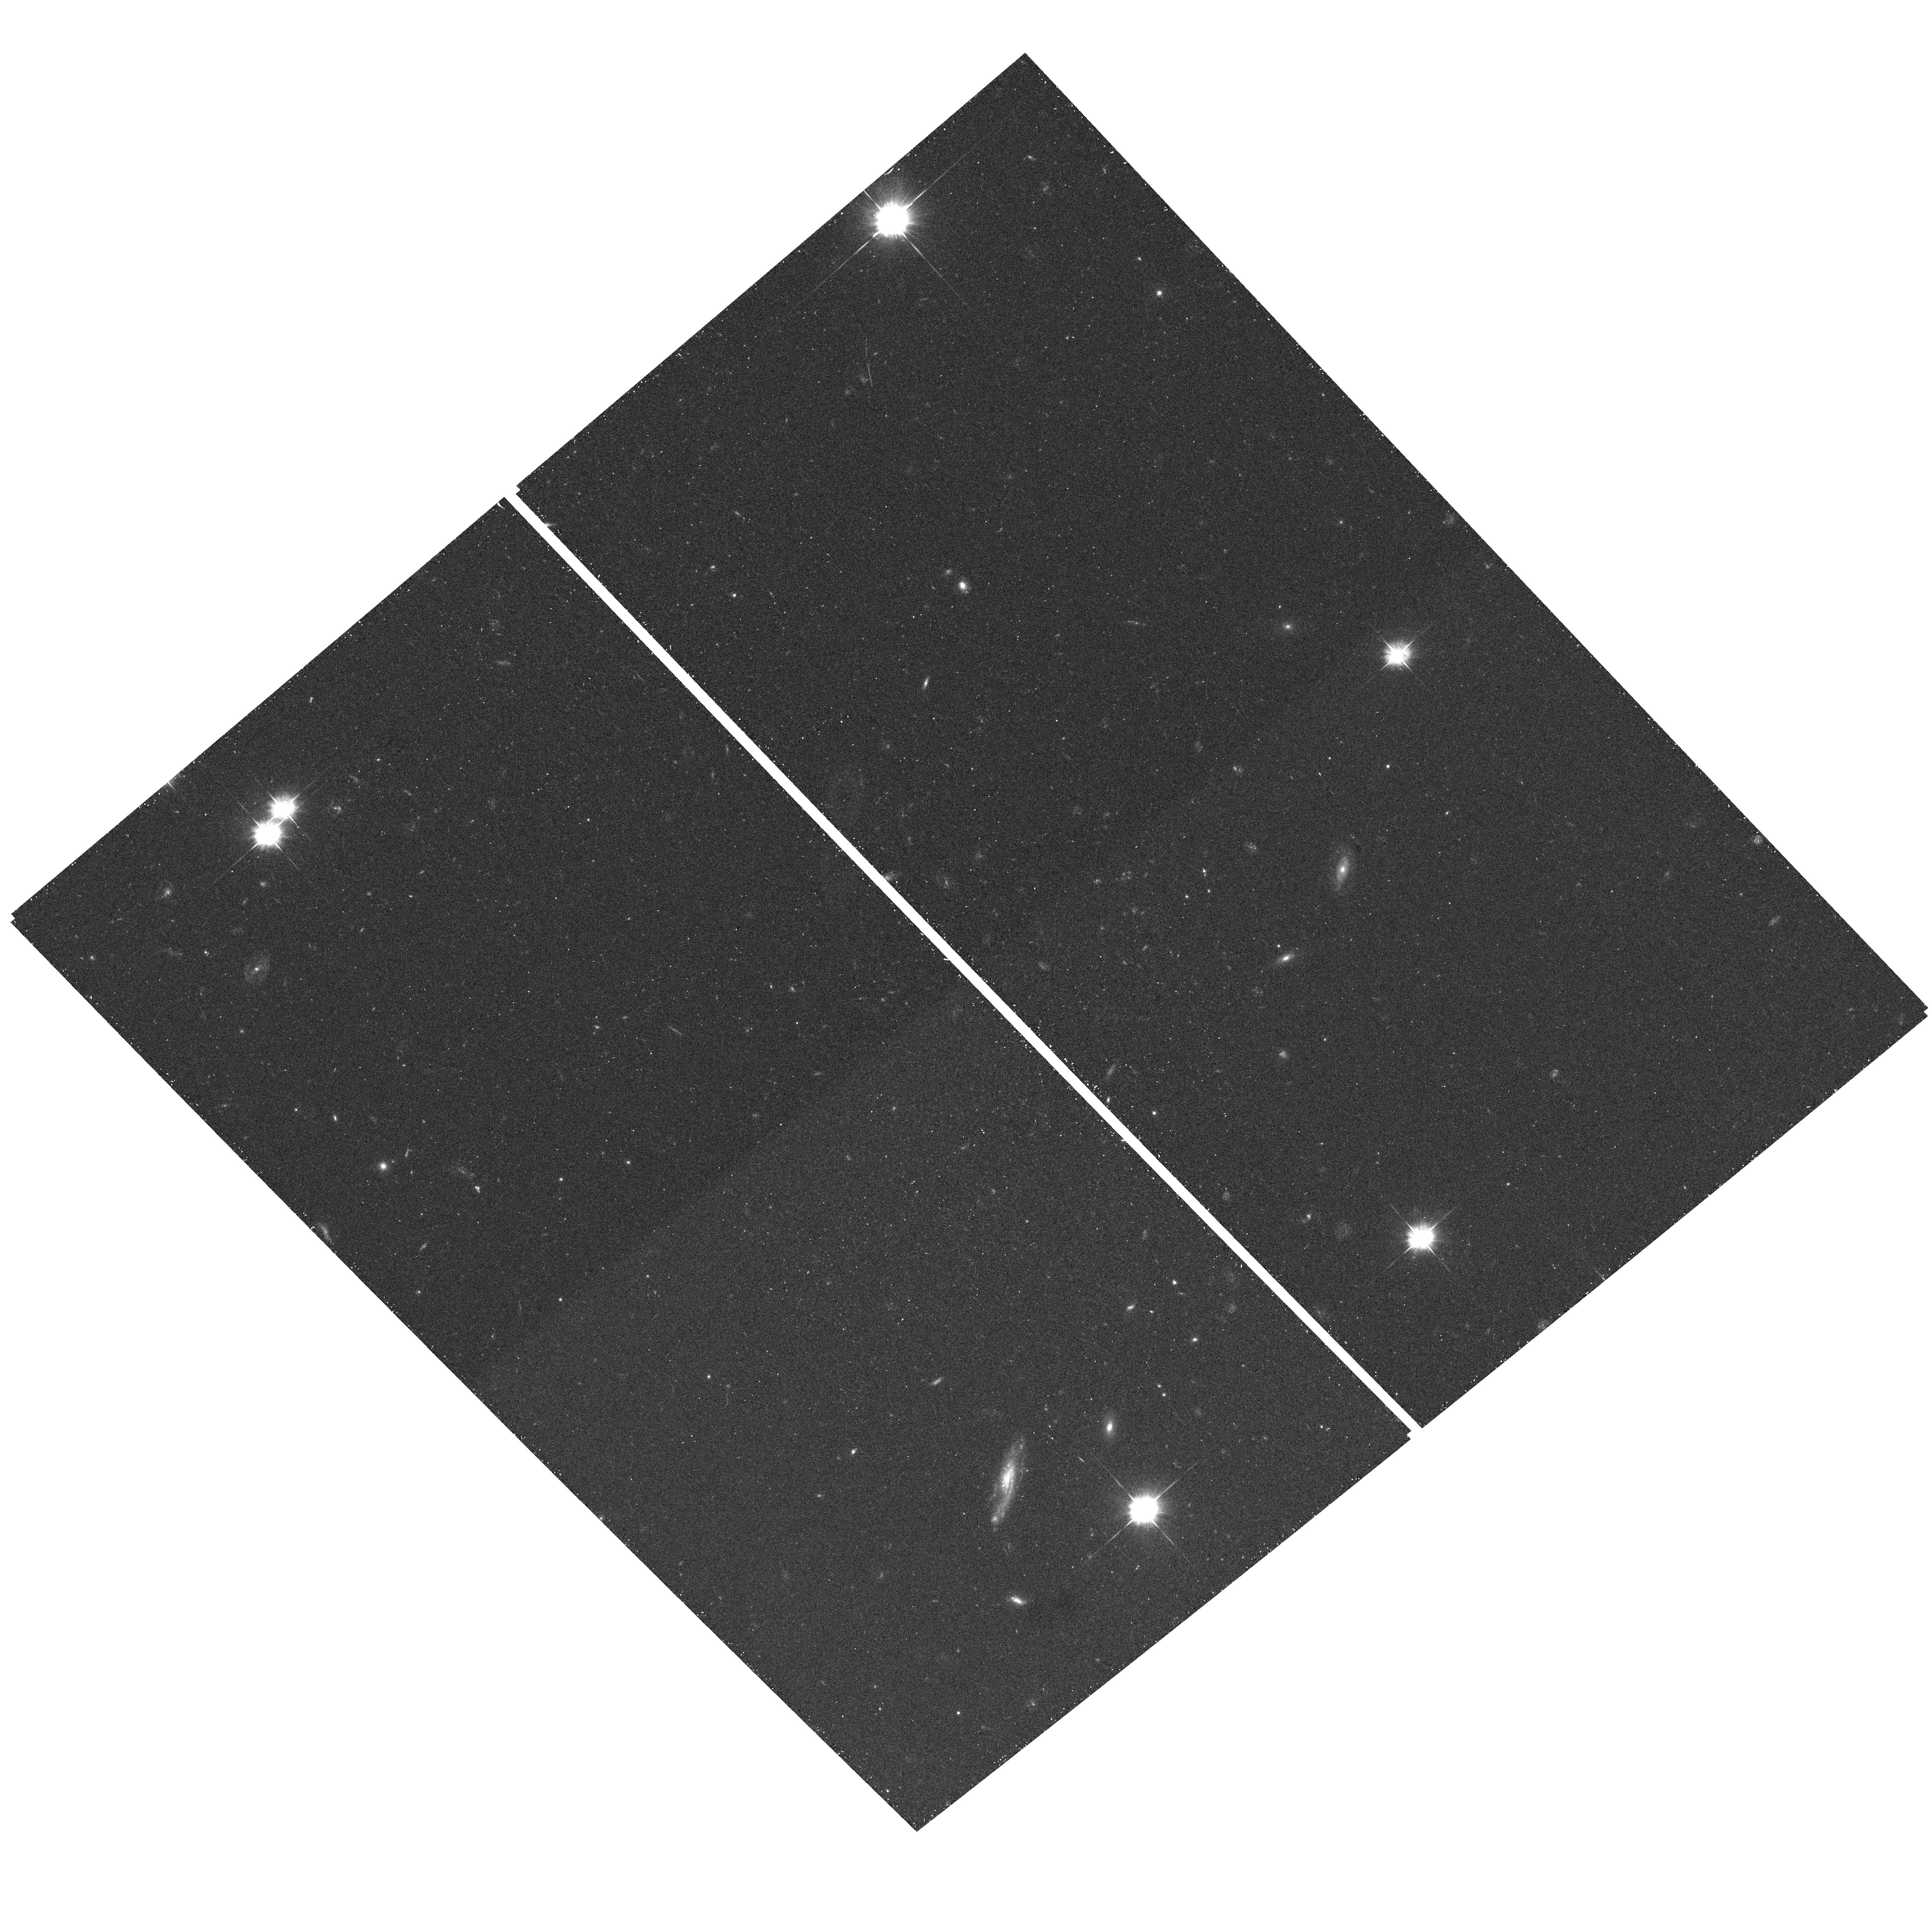
Target: field at RA 186.461°, Dec 18.292°. Instrument: ACS/WFC. Filter: F475W. Exposure: 15 min. Observation ID: hst_10515_10_acs_wfc_f475w_j9et10

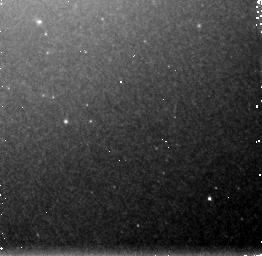
Target: M85-NIC3-FIELD1. Instrument: NICMOS/NIC3. Filter: F160W. Exposure: 21 min. Observation ID: n9et01010

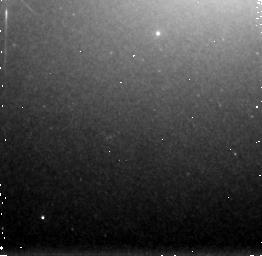
Target: M85-NIC3-FIELD14. Instrument: NICMOS/NIC3. Filter: F160W. Exposure: 21 min. Observation ID: n9et14010

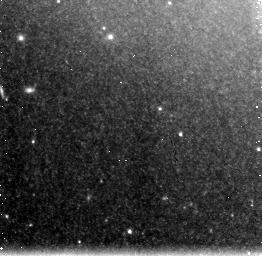
Target: M85-NIC3-FIELD12. Instrument: NICMOS/NIC3. Filter: F160W. Exposure: 21 min. Observation ID: n9et12020

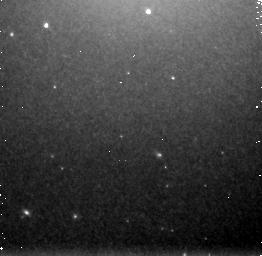
Target: M85-NIC3-FIELD8. Instrument: NICMOS/NIC3. Filter: F160W. Exposure: 21 min. Observation ID: n9et08020

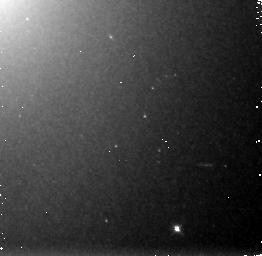
Target: M85-NIC3-FIELD2. Instrument: NICMOS/NIC3. Filter: F160W. Exposure: 21 min. Observation ID: n9et02010

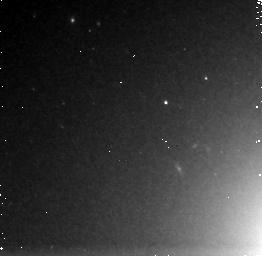
Target: M85-NIC3-FIELD3. Instrument: NICMOS/NIC3. Filter: F160W. Exposure: 21 min. Observation ID: n9et03010

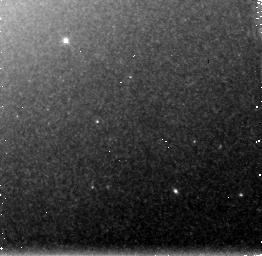
Target: M85-NIC3-FIELD16. Instrument: NICMOS/NIC3. Filter: F160W. Exposure: 21 min. Observation ID: n9et16010

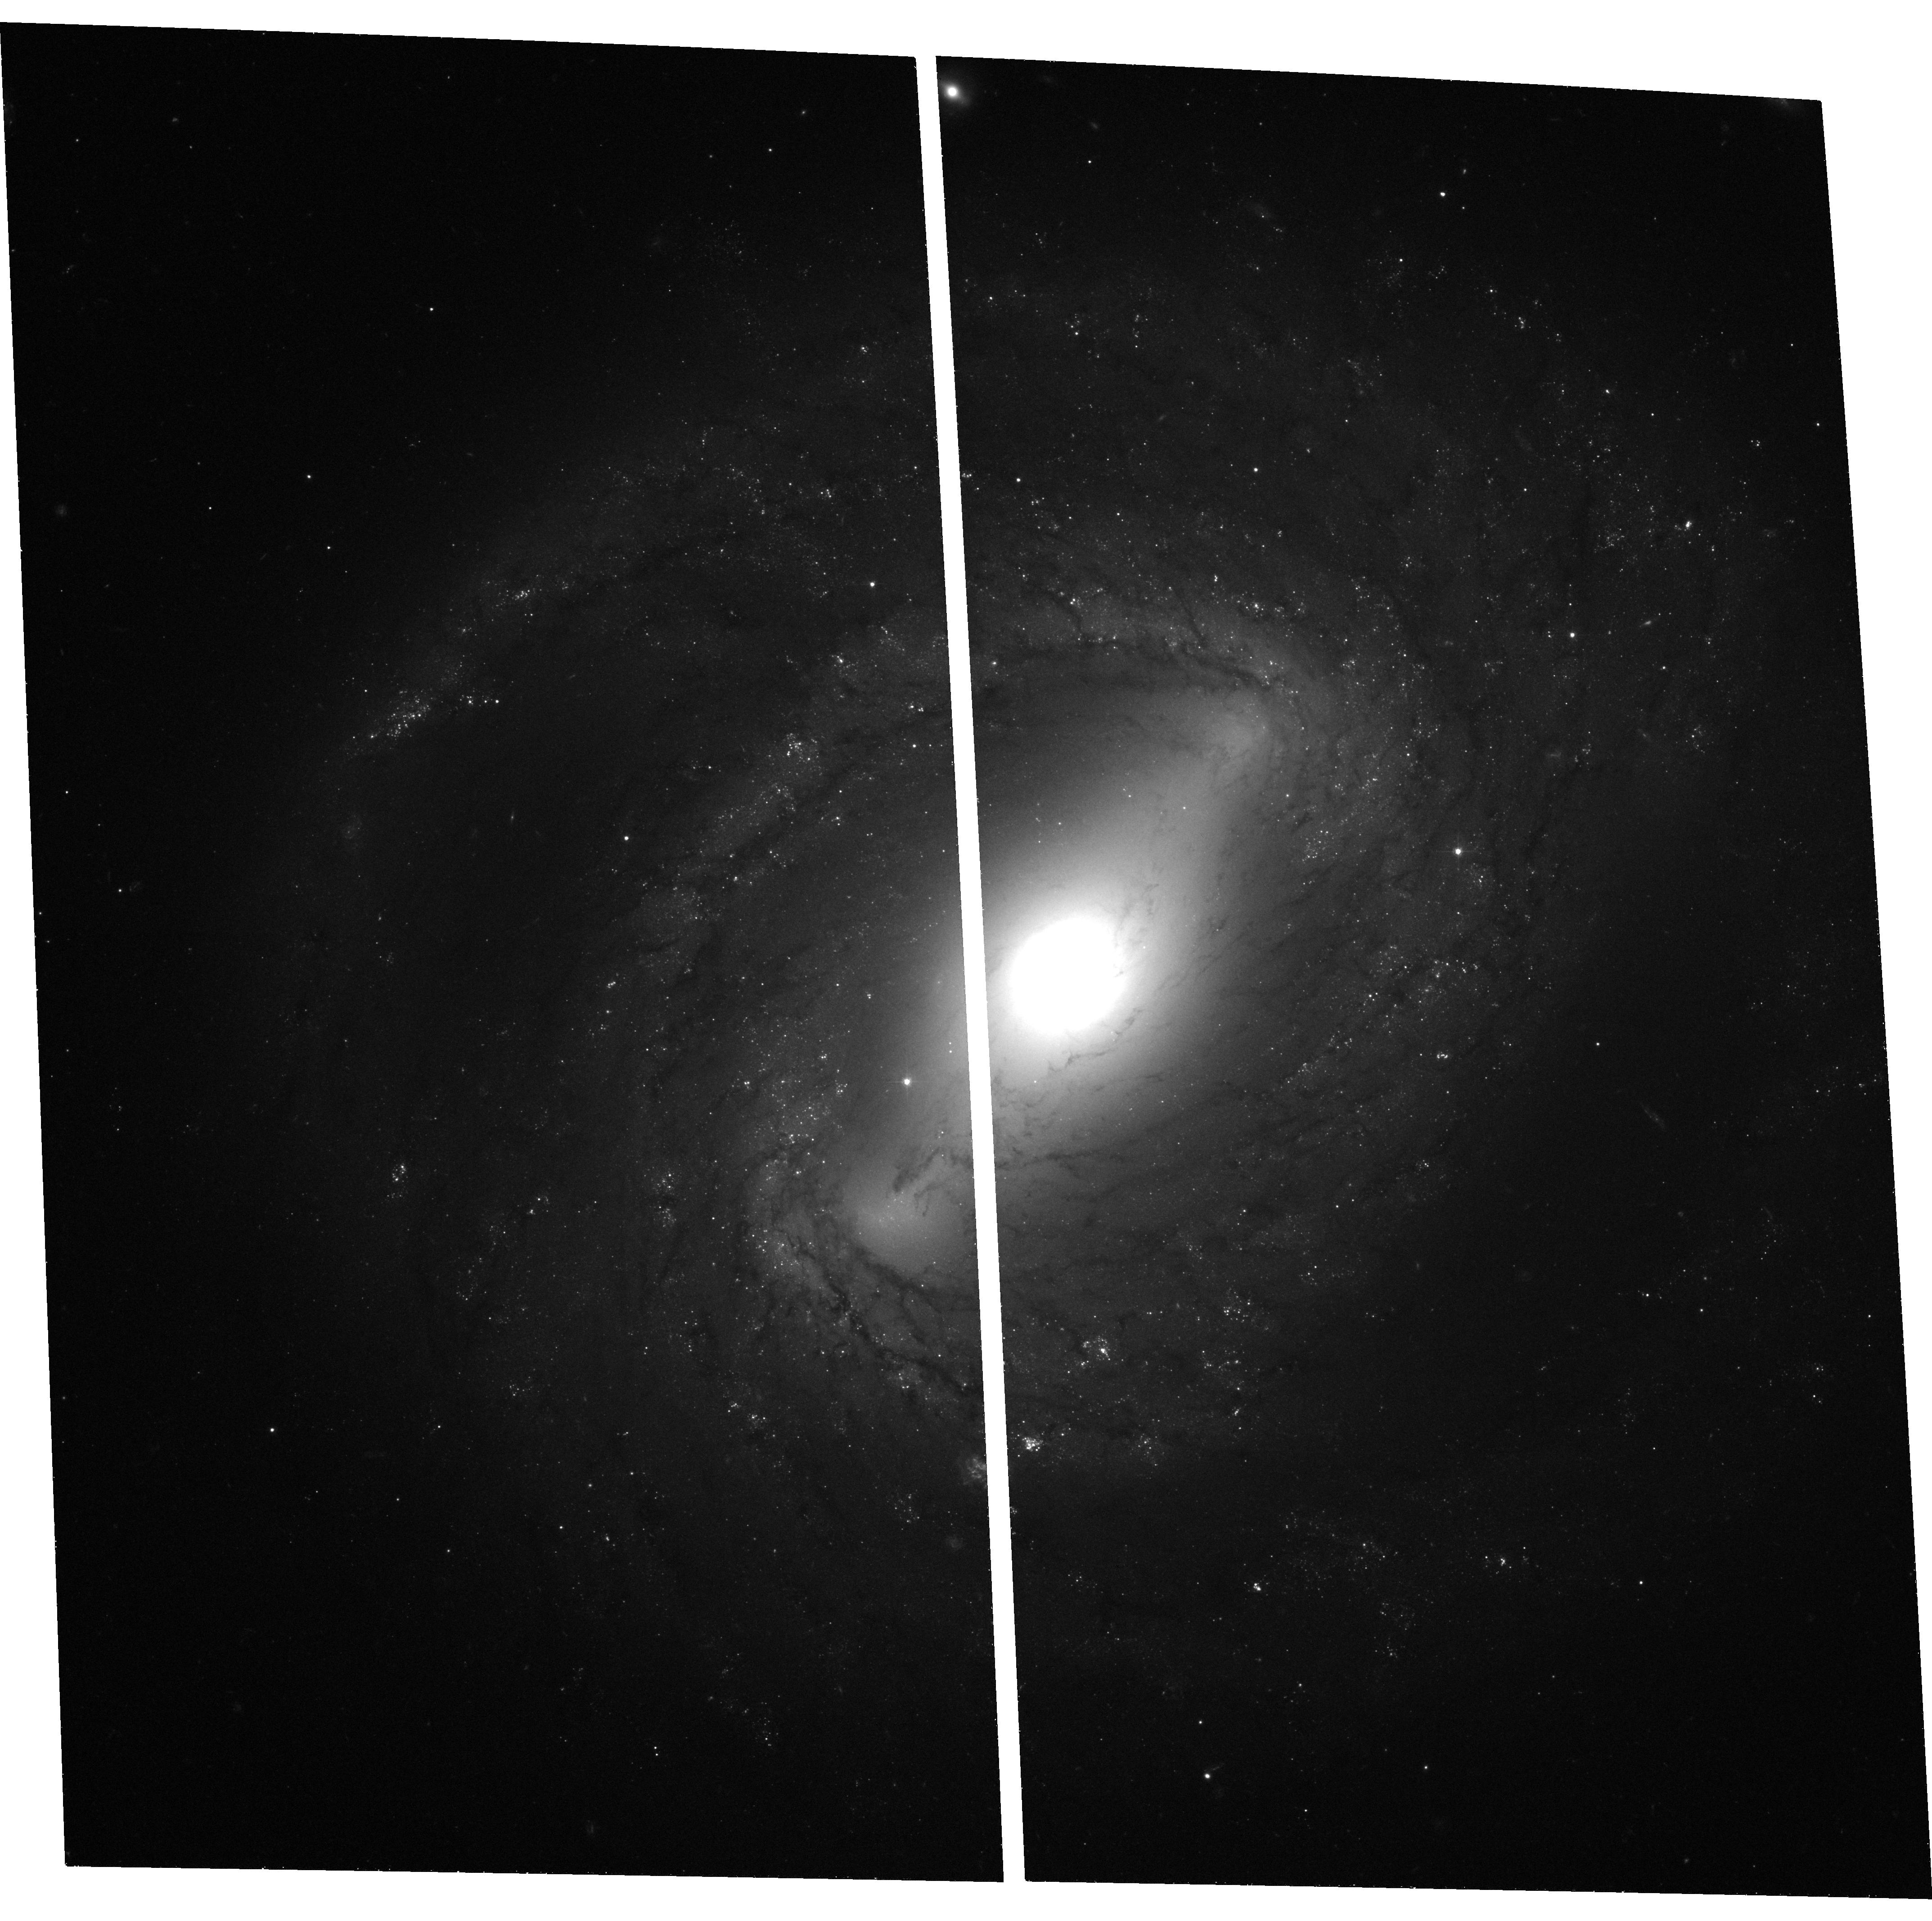
Target: NGC4394-ACS-FIELD. Instrument: ACS/WFC. Filter: F475W. Exposure: 37 min. Observation ID: hst_10515_17_acs_wfc_f475w_j9et17

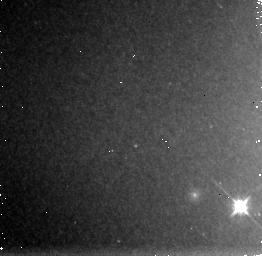
Target: M85-NIC3-FIELD4. Instrument: NICMOS/NIC3. Filter: F160W. Exposure: 21 min. Observation ID: n9et04010

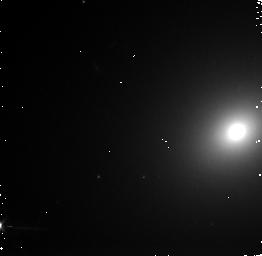
Target: M85-NIC3-FIELD11. Instrument: NICMOS/NIC3. Filter: F160W. Exposure: 21 min. Observation ID: n9et11010

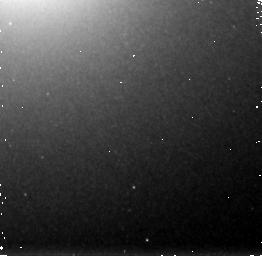
Target: M85-NIC3-FIELD10. Instrument: NICMOS/NIC3. Filter: F160W. Exposure: 21 min. Observation ID: n9et10010

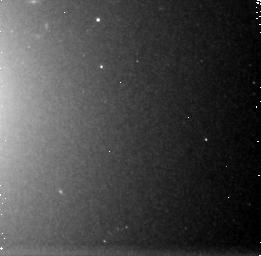
Target: M85-NIC3-FIELD6. Instrument: NICMOS/NIC3. Filter: F160W. Exposure: 21 min. Observation ID: n9et06020

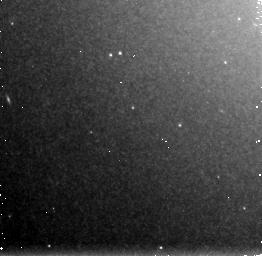
Target: M85-NIC3-FIELD5. Instrument: NICMOS/NIC3. Filter: F160W. Exposure: 21 min. Observation ID: n9et05010

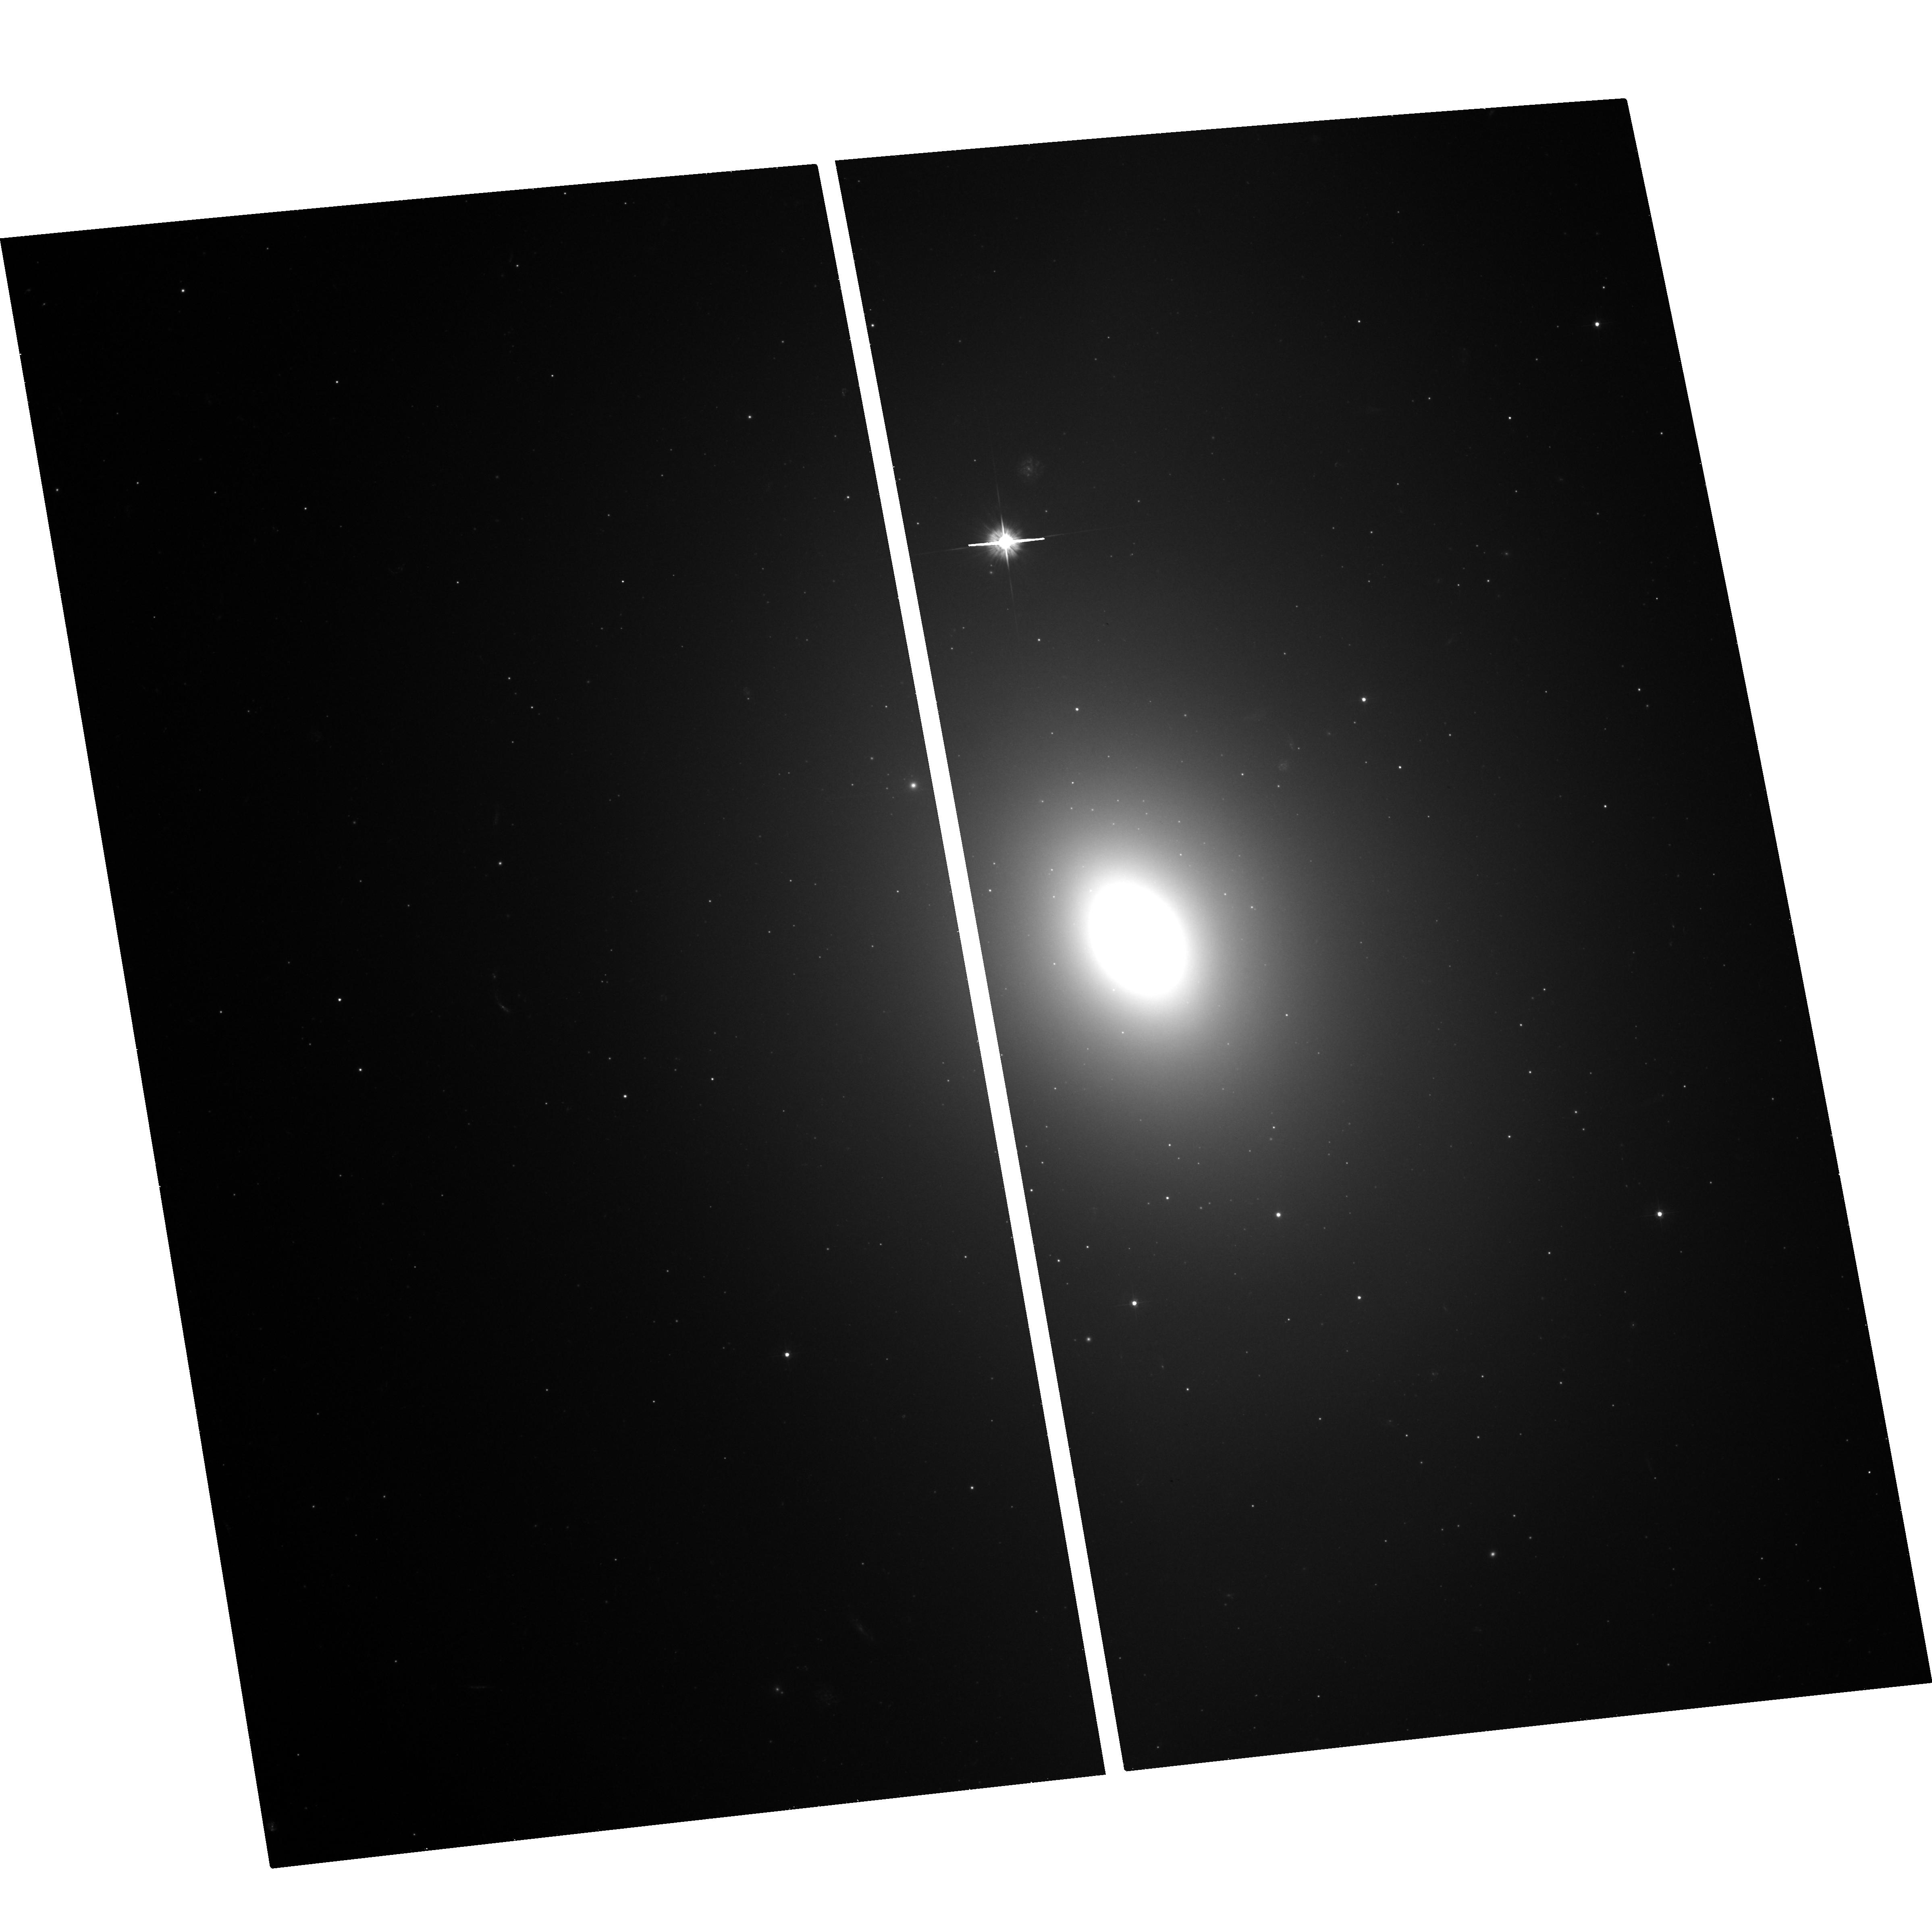
Target: M85-ACS-FIELD. Instrument: ACS/WFC. Filter: F475W. Exposure: 37 min. Observation ID: hst_10515_18_acs_wfc_f475w_j9et18

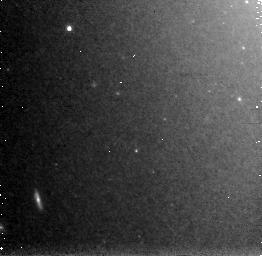
Target: M85-NIC3-FIELD9. Instrument: NICMOS/NIC3. Filter: F160W. Exposure: 21 min. Observation ID: n9et09020

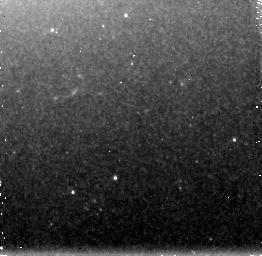
Target: M85-NIC3-FIELD15. Instrument: NICMOS/NIC3. Filter: F160W. Exposure: 21 min. Observation ID: n9et15010

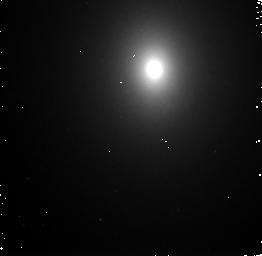
Target: M85-NIC3-FIELD7. Instrument: NICMOS/NIC3. Filter: F160W. Exposure: 21 min. Observation ID: n9et07010

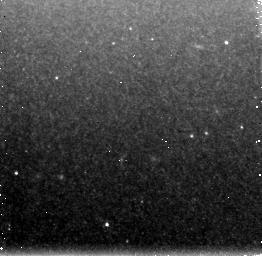
Target: M85-NIC3-FIELD13. Instrument: NICMOS/NIC3. Filter: F160W. Exposure: 21 min. Observation ID: n9et13010

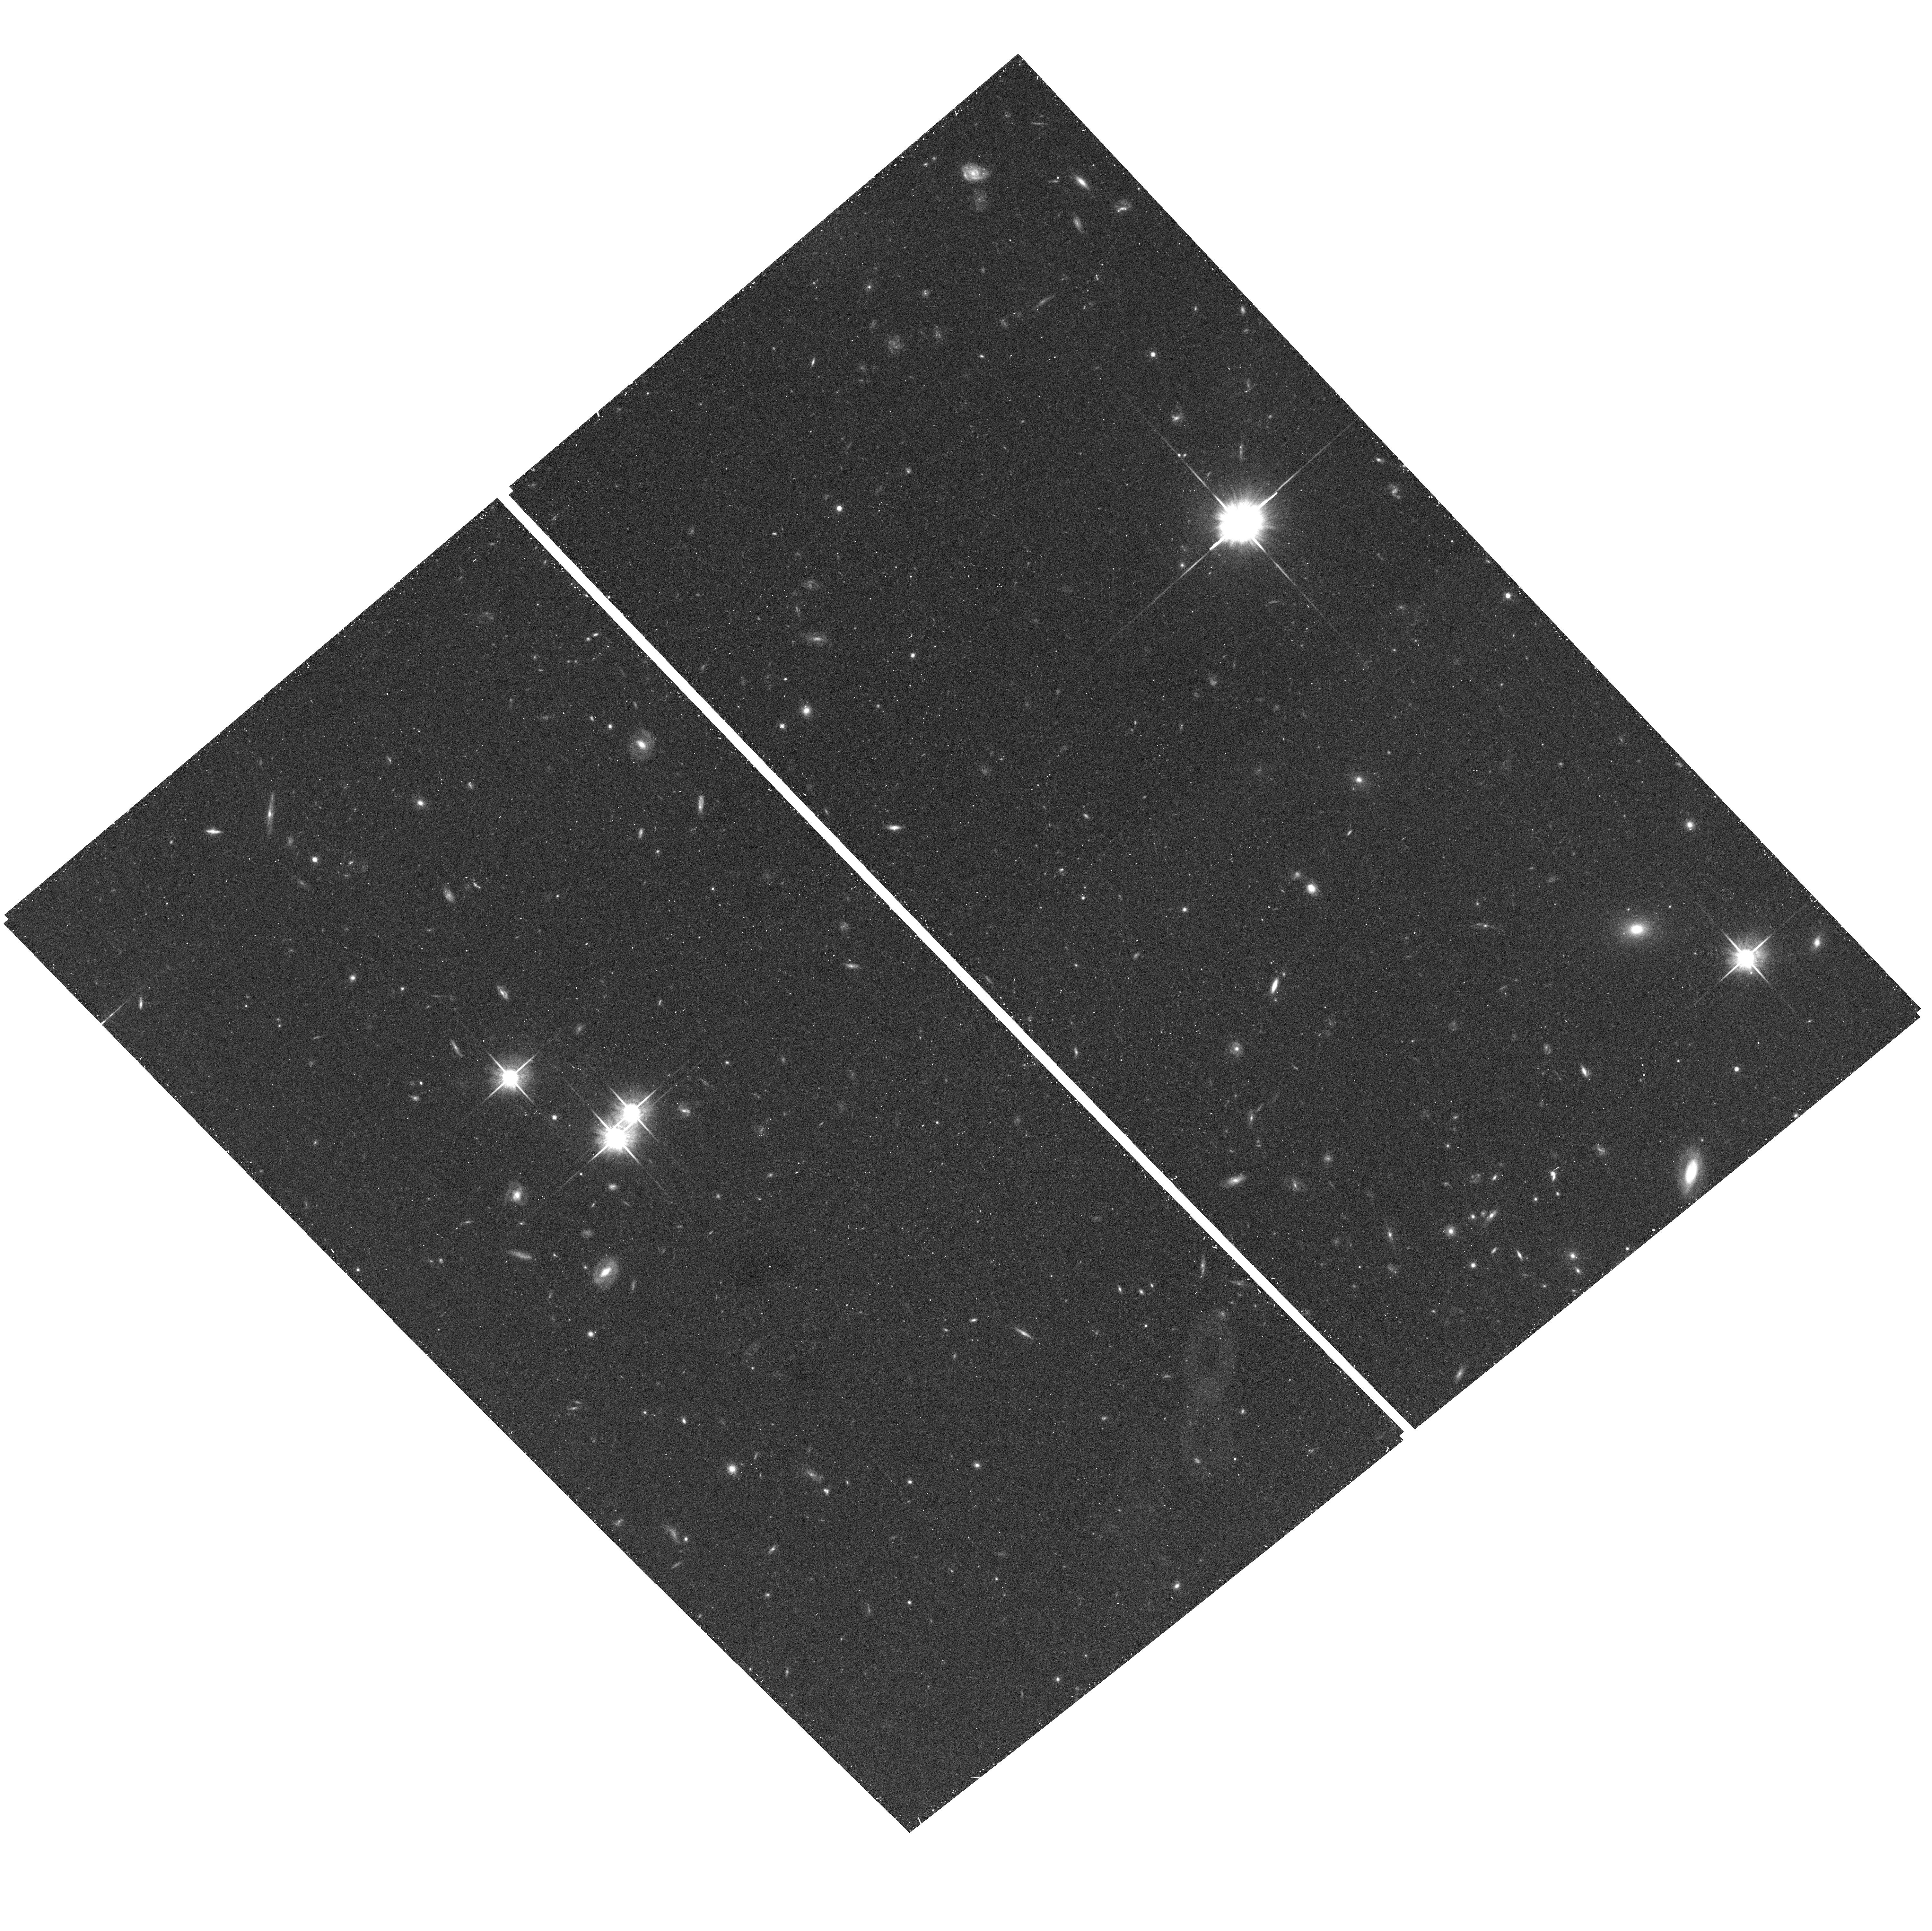
Target: field at RA 186.477°, Dec 18.305°. Instrument: ACS/WFC. Filter: F814W. Exposure: 15 min. Observation ID: hst_10515_13_acs_wfc_f814w_j9et13

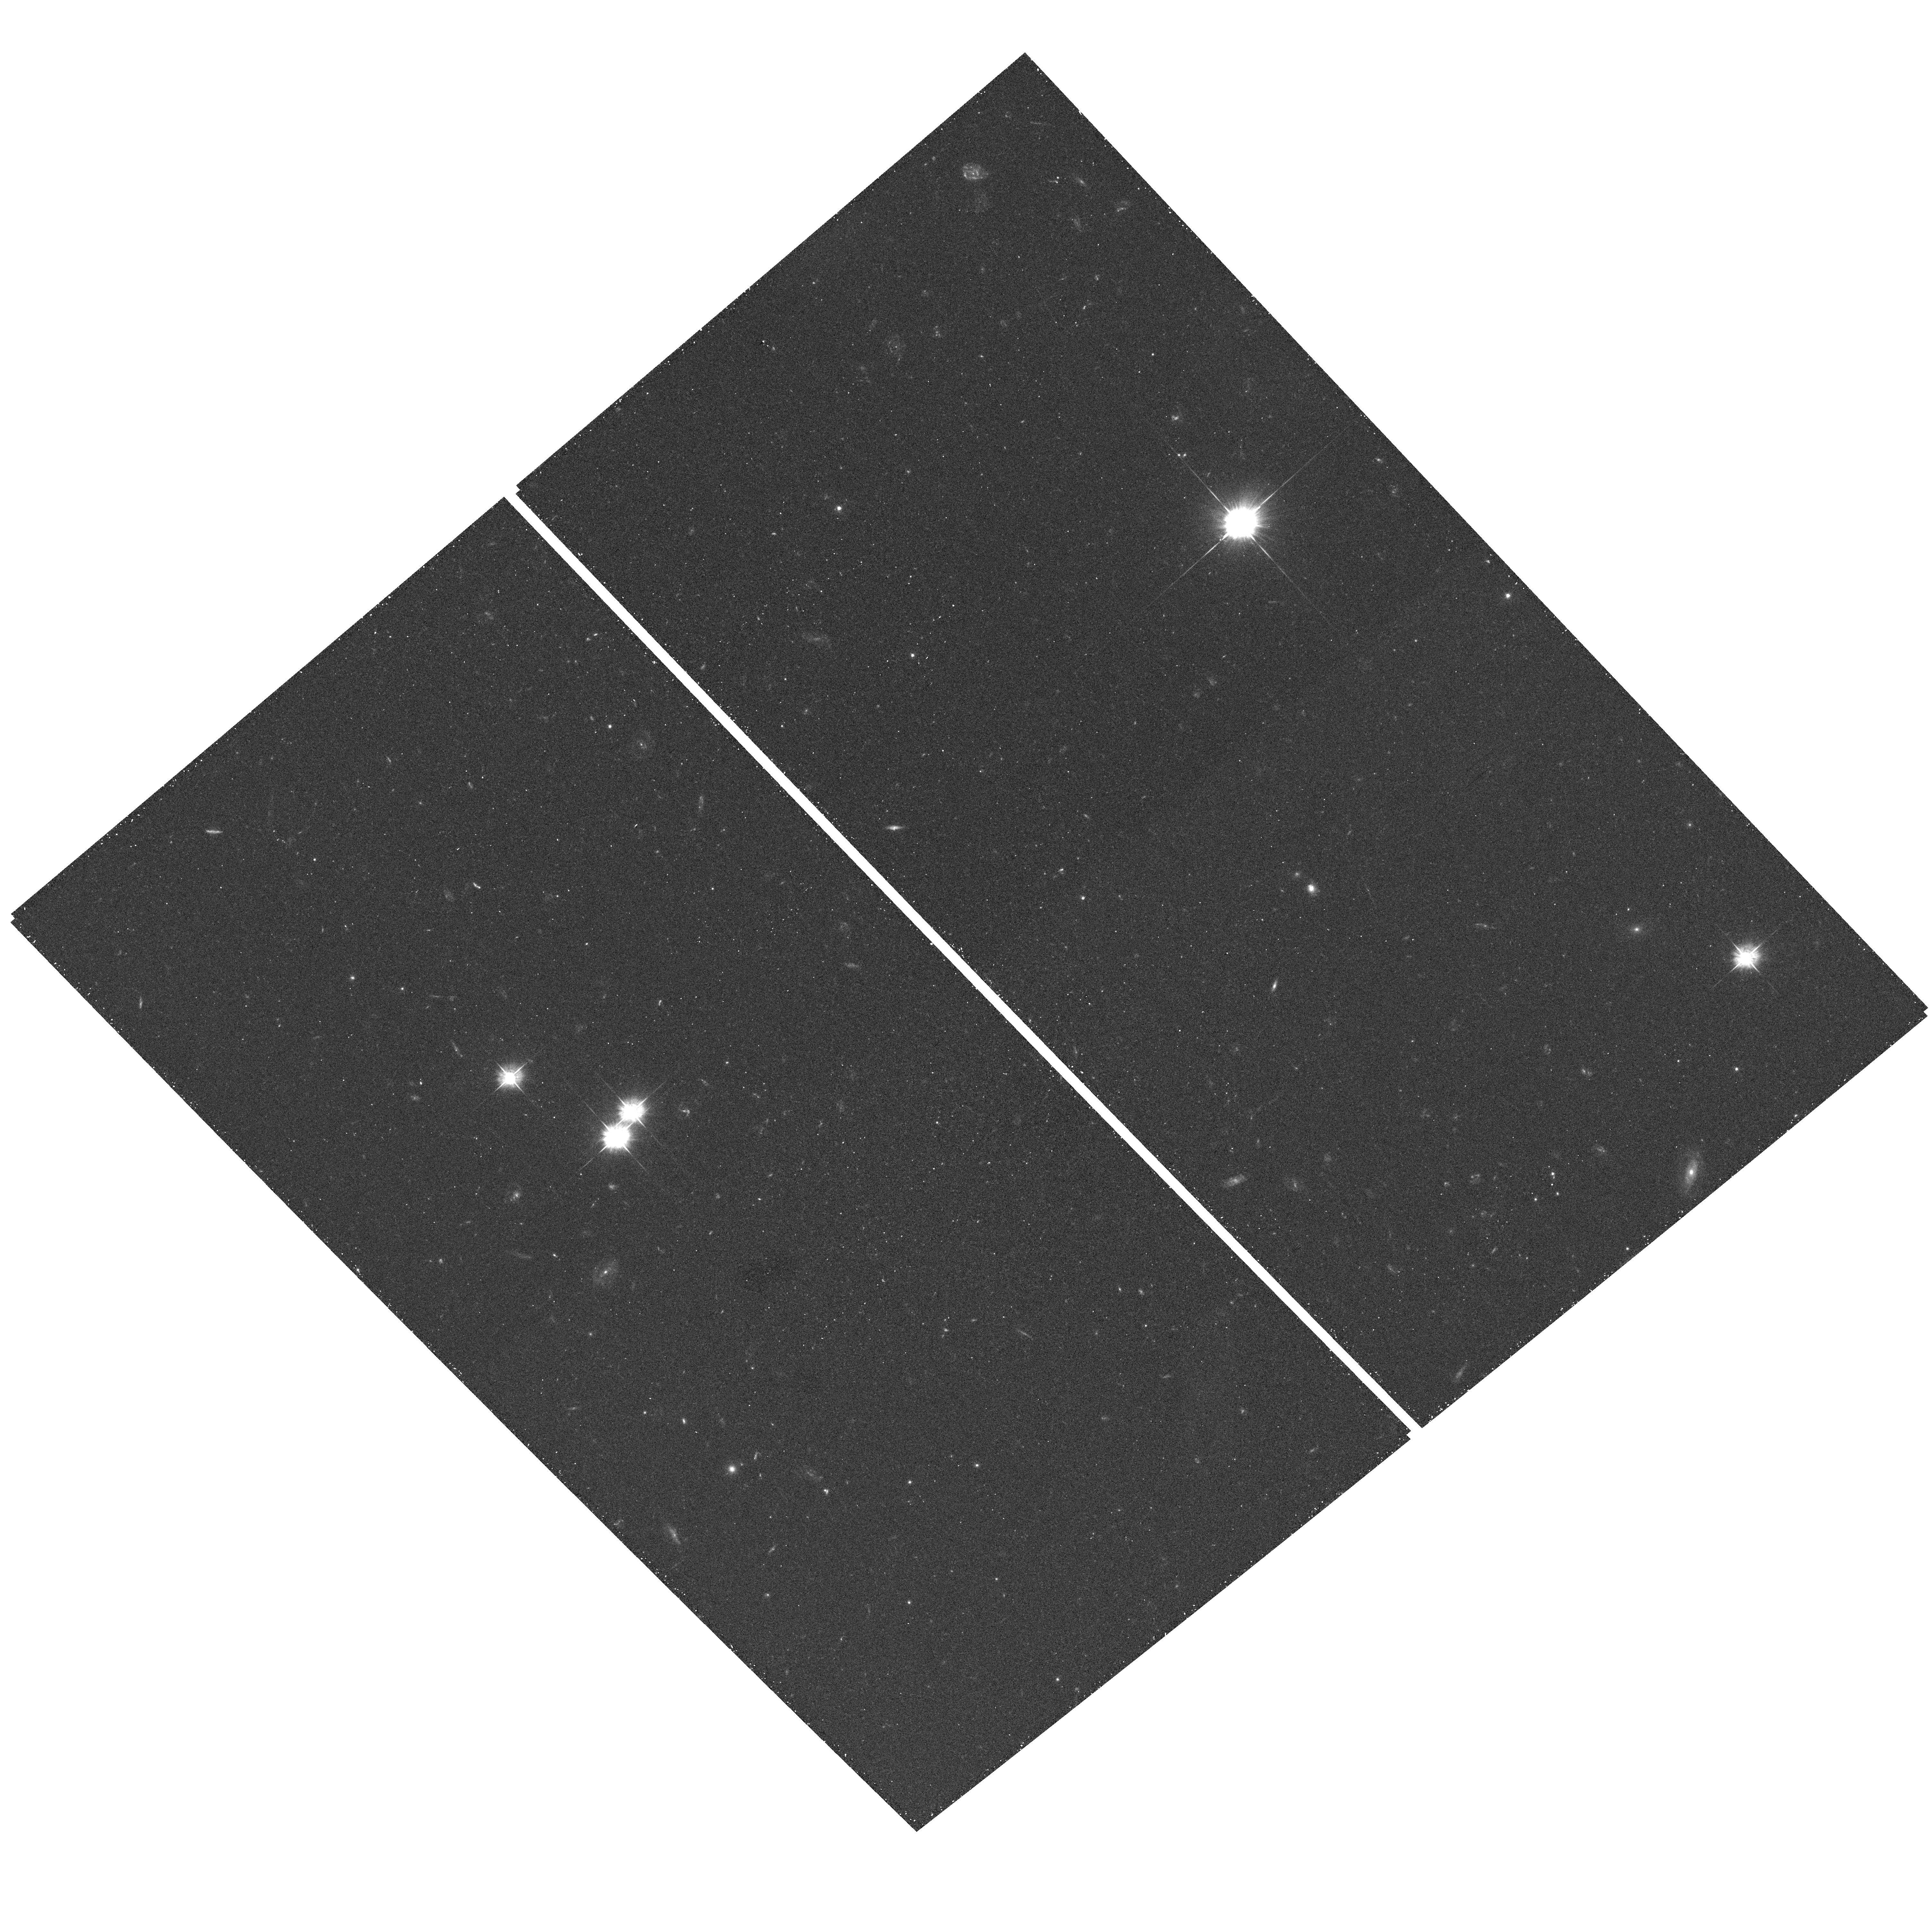
Target: field at RA 186.477°, Dec 18.305°. Instrument: ACS/WFC. Filter: F475W. Exposure: 15 min. Observation ID: hst_10515_13_acs_wfc_f475w_j9et13

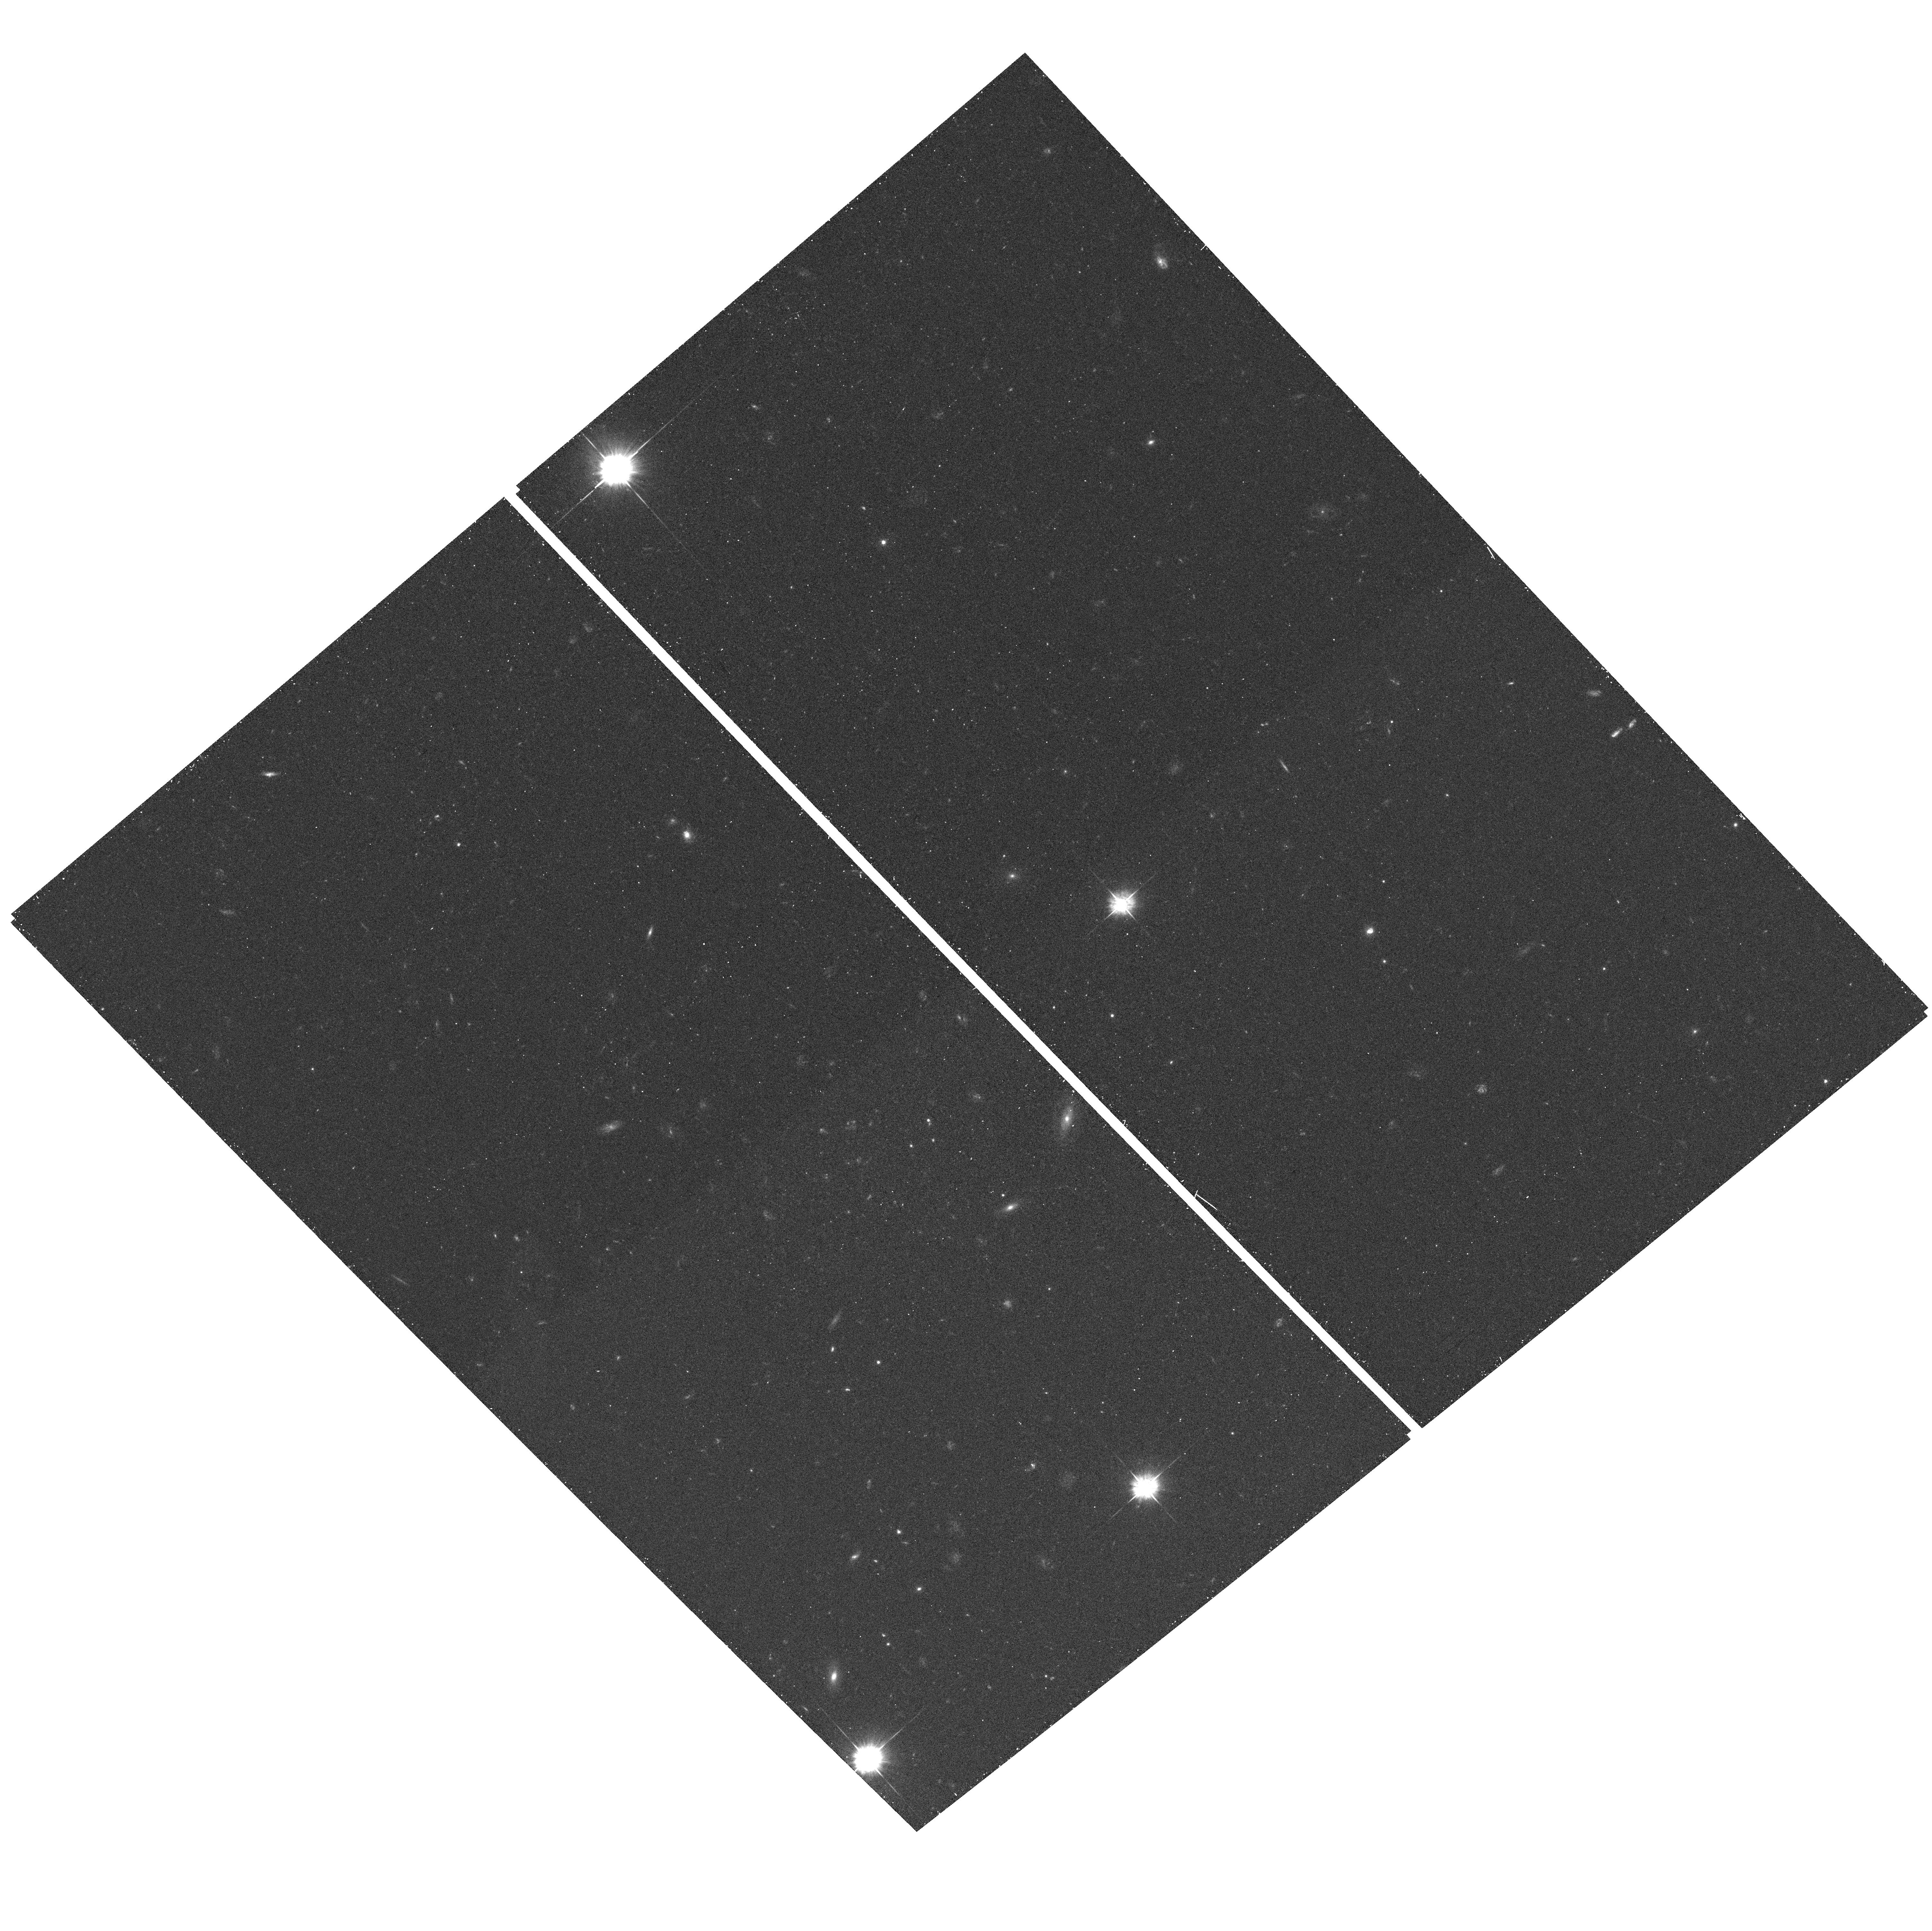
Target: field at RA 186.449°, Dec 18.302°. Instrument: ACS/WFC. Filter: F475W. Exposure: 15 min. Observation ID: hst_10515_11_acs_wfc_f475w_j9et11

The Unique Star Cluster System of M85 (PI: Peng, Eric W.)

Even with its long history as one of the pillars of modern astronomy, the study of star clusters has continued to reveal new and surprising things. Over the past decade, numerous programs with HST have shown that extragalactic star clusters powerfully probe the processes of galactic formation, evolution, and destruction. The diversity of star cluster systems is a testament to the rich variation in galaxy properties. During the course of the ACS Virgo Cluster Survey, we have discovered that the early-type galaxy M85 has a system of star clusters unlike any other galaxy studied to date. Hundreds of star clusters in M85 are fainter and more extended than typical globular clusters, and have no local analog. We propose deep optical-infrared imaging with ACS and NICMOS to obtain ages, metallicities, luminosities, and sizes of unprecedented precision to characterize these new star clusters and unravel the evolutionary state of M85 that gave rise to them.